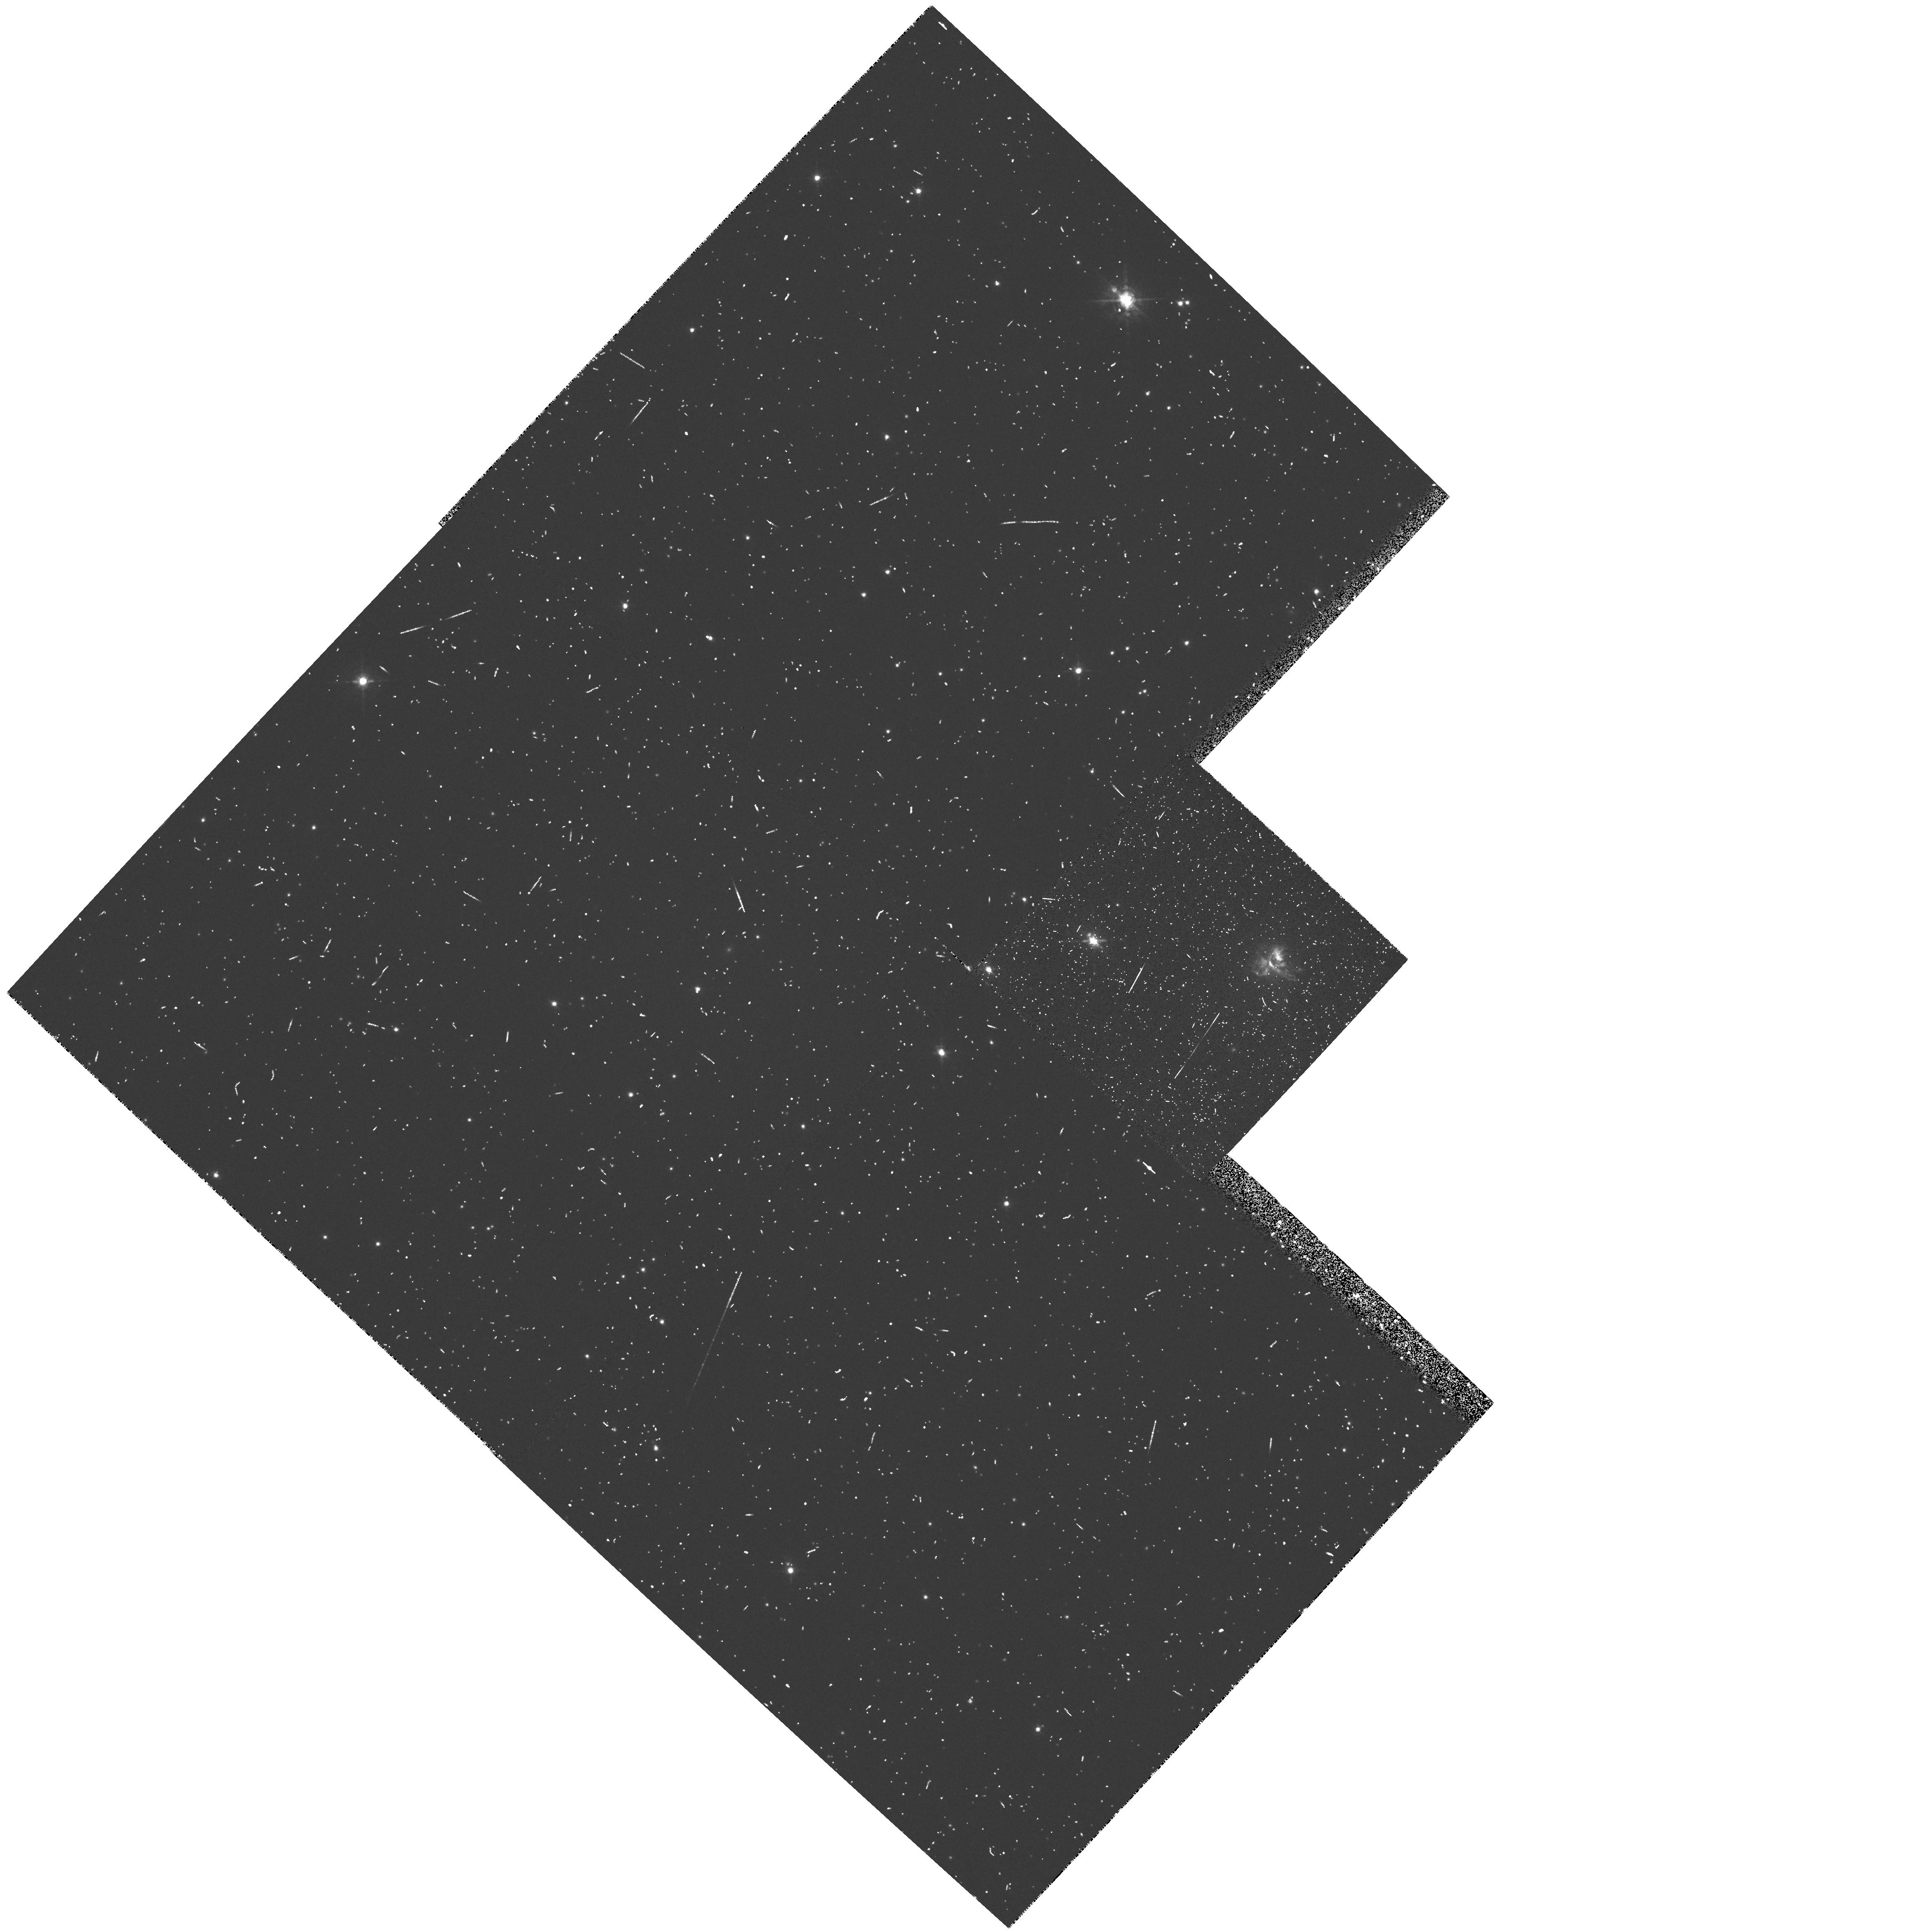
Target: 3C405
Instrument: WFPC2/PC
Filter: FR680N
Exposure: 12 min
Observation ID: u30x010jt

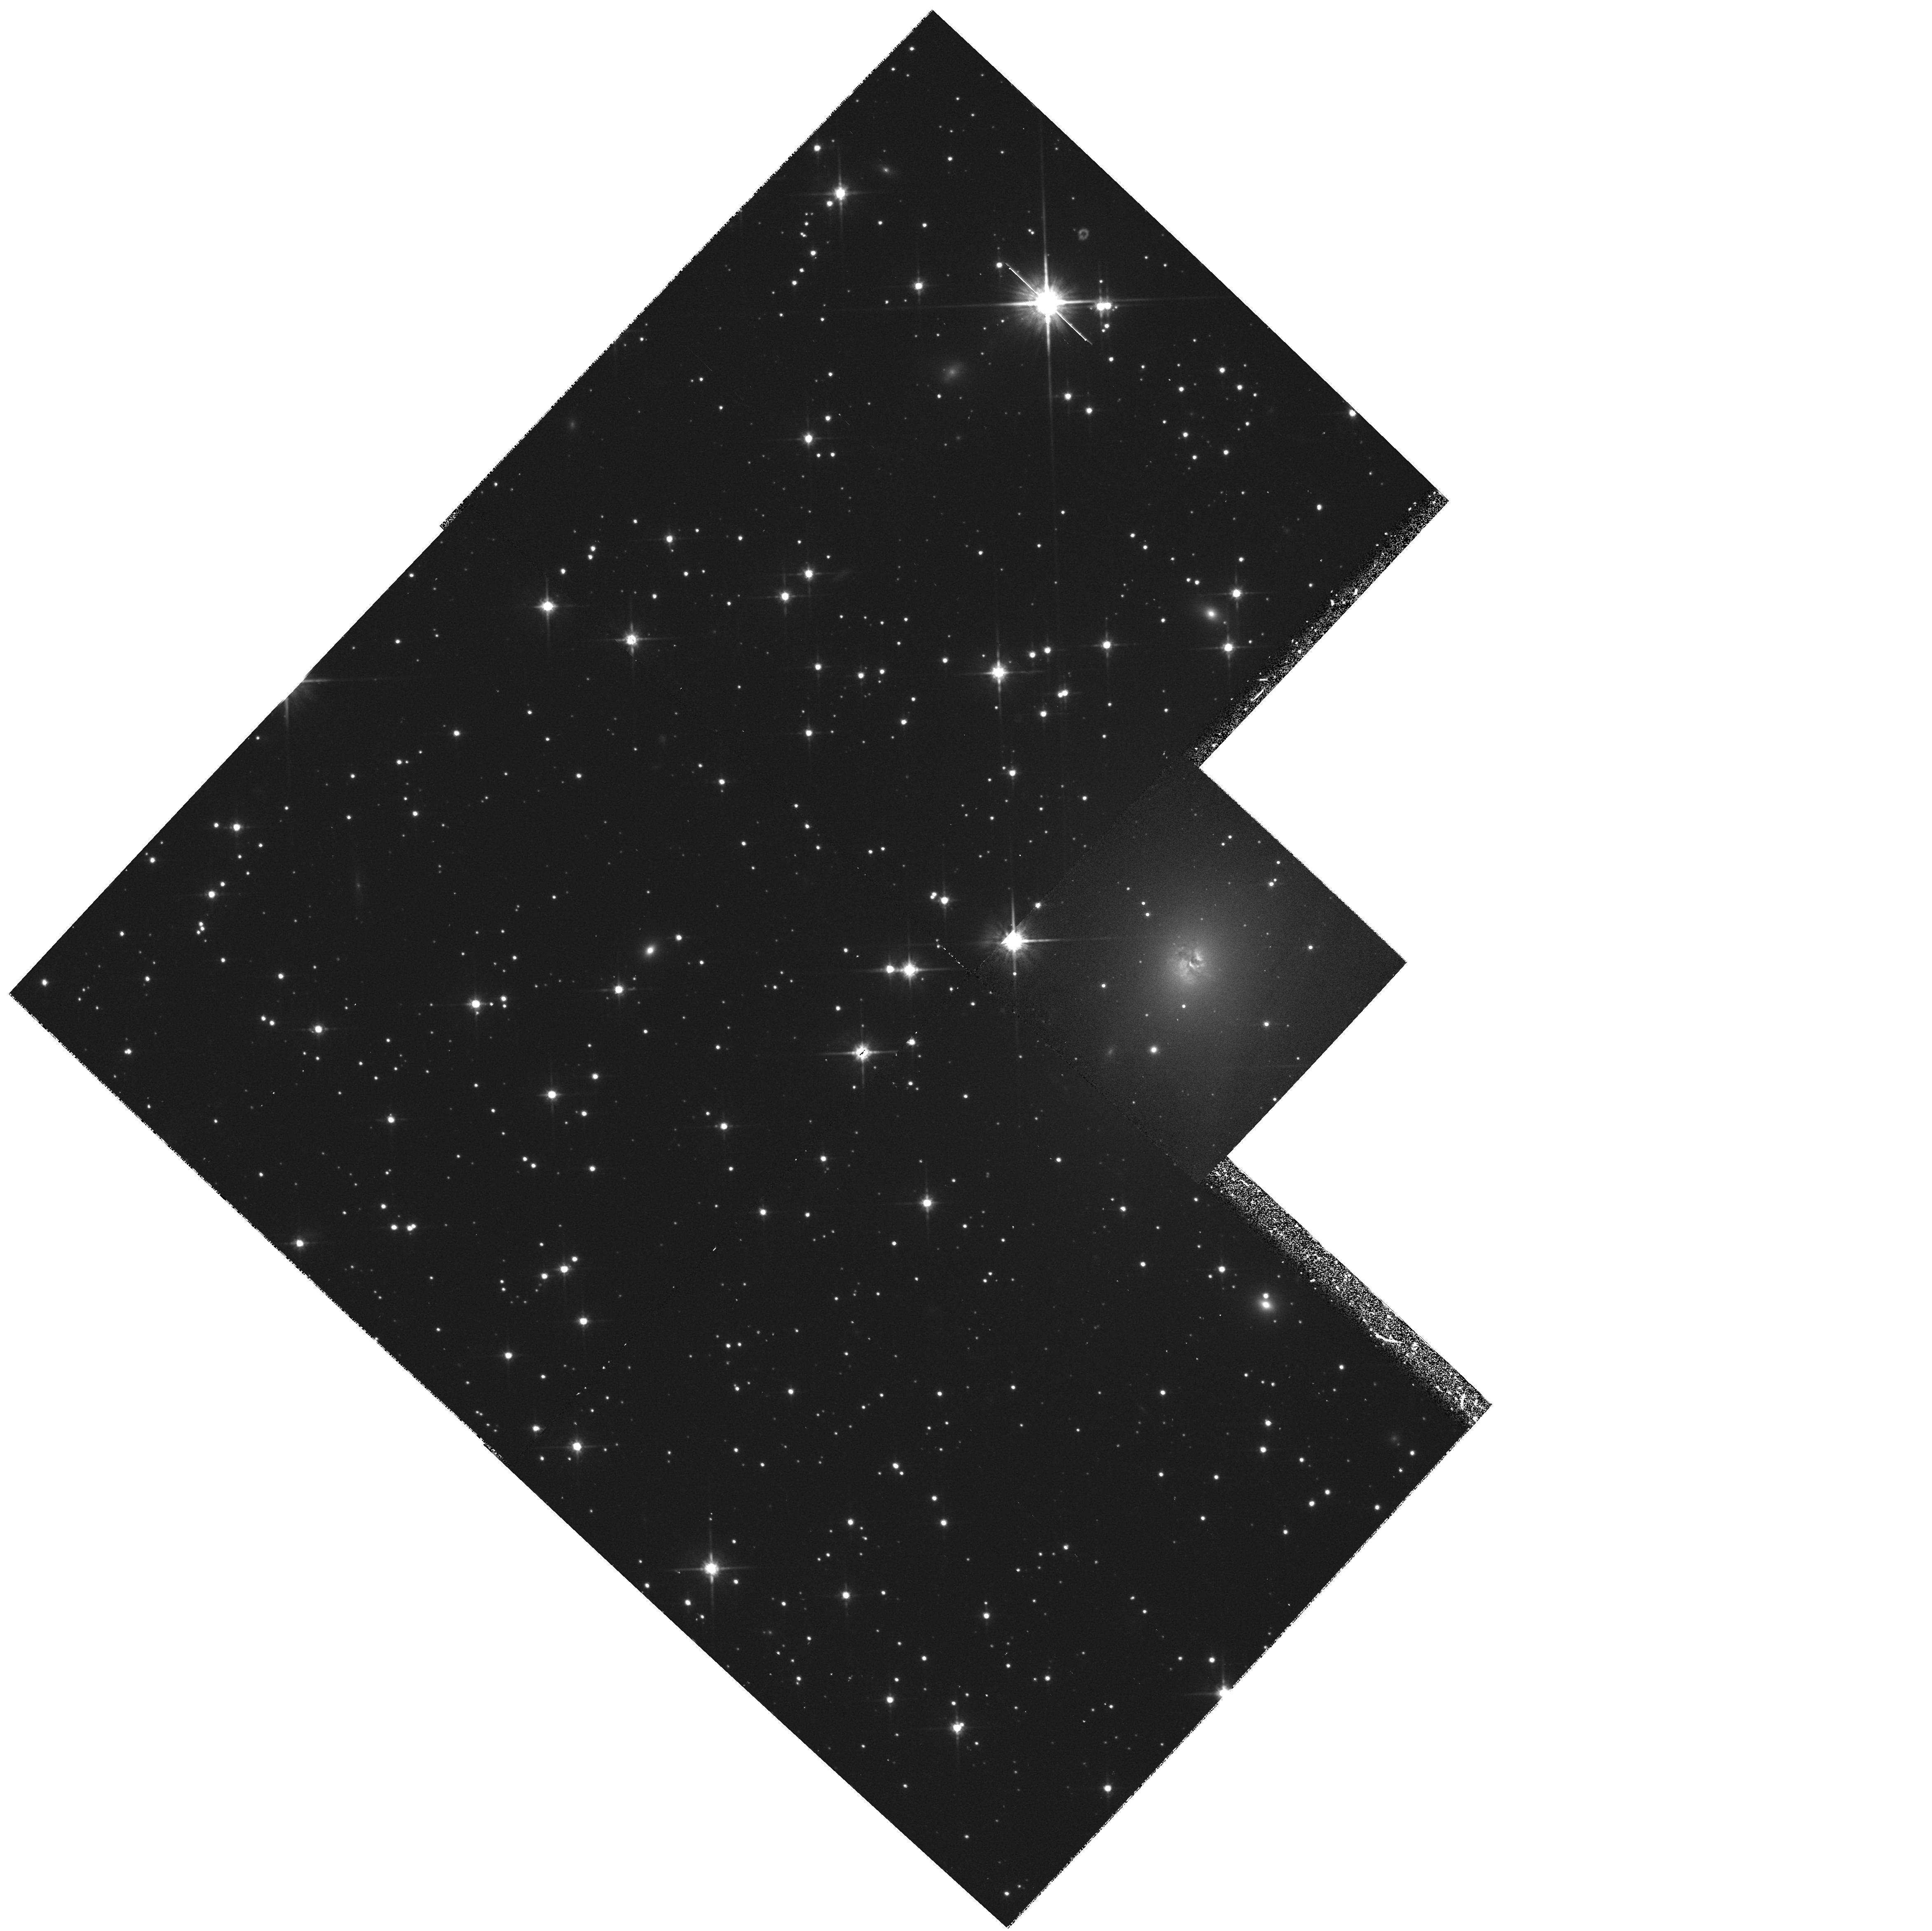
Target: 3C405
Instrument: WFPC2/PC
Filter: F814W
Exposure: 17 min
Observation ID: hst_5909_01_wfpc2_pc_f814w_u30x01

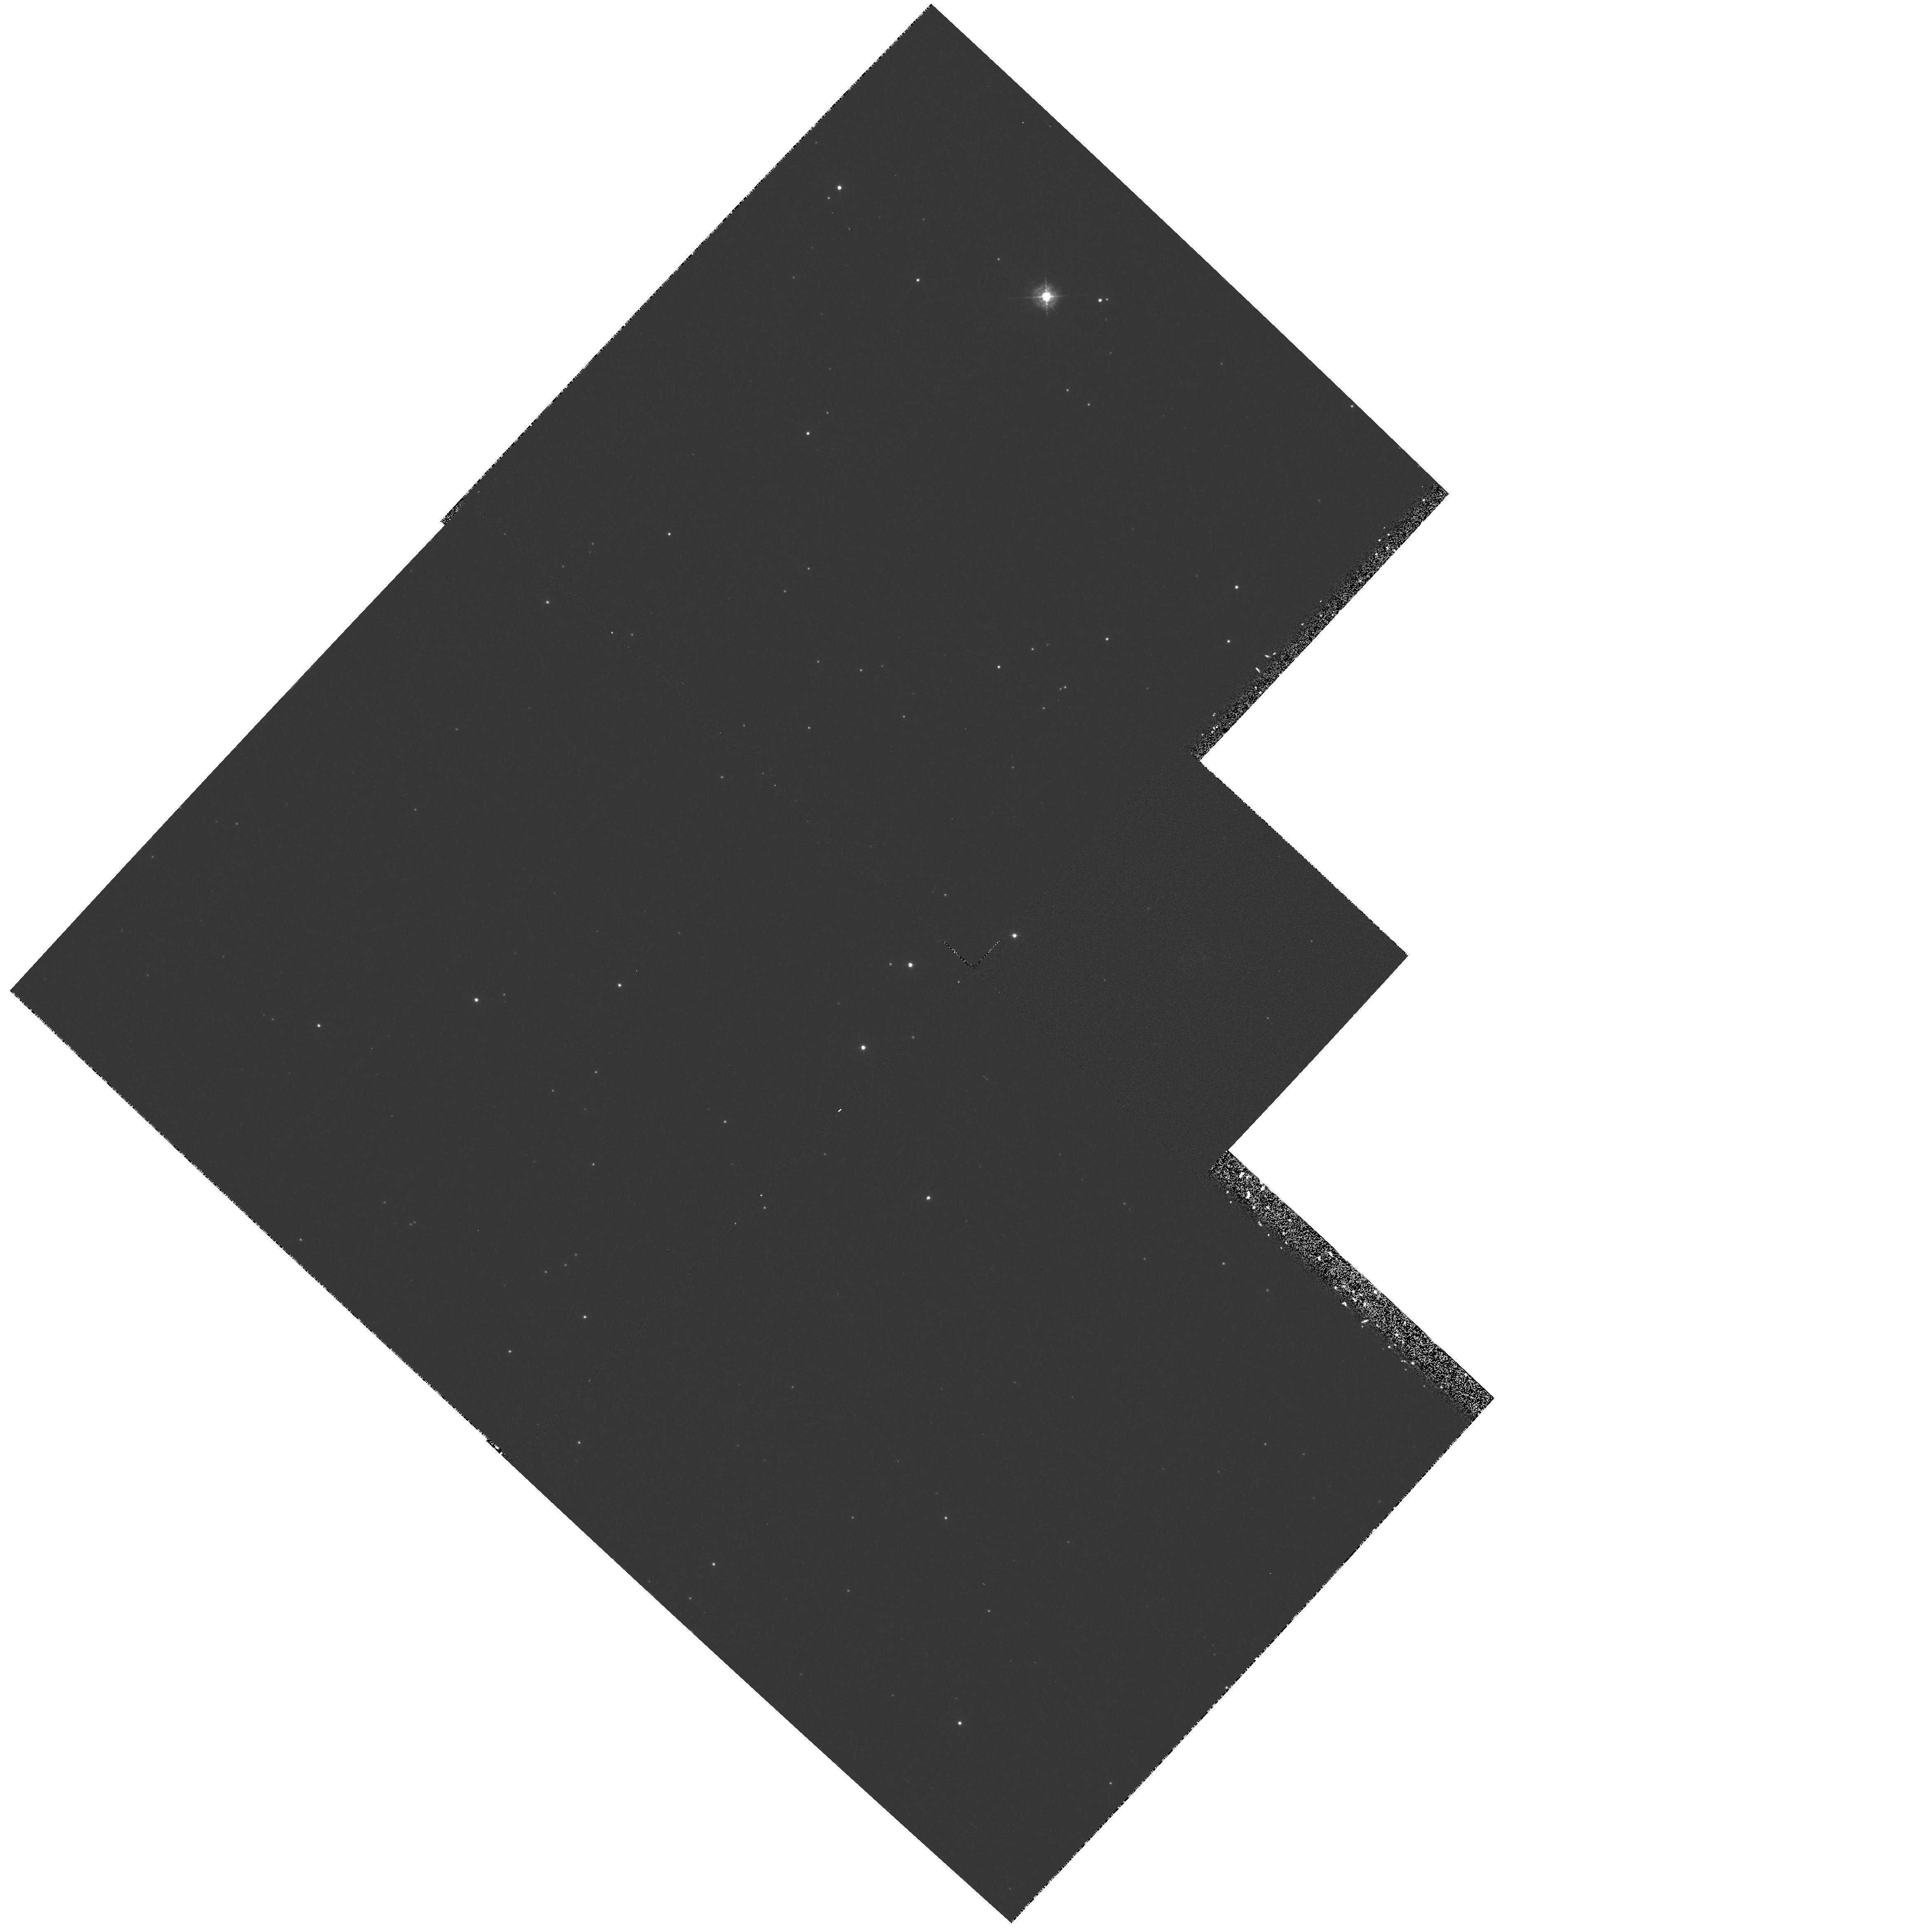
Target: 3C405
Instrument: WFPC2/PC
Filter: F336W
Exposure: 33 min
Observation ID: hst_5909_01_wfpc2_pc_f336w_u30x01

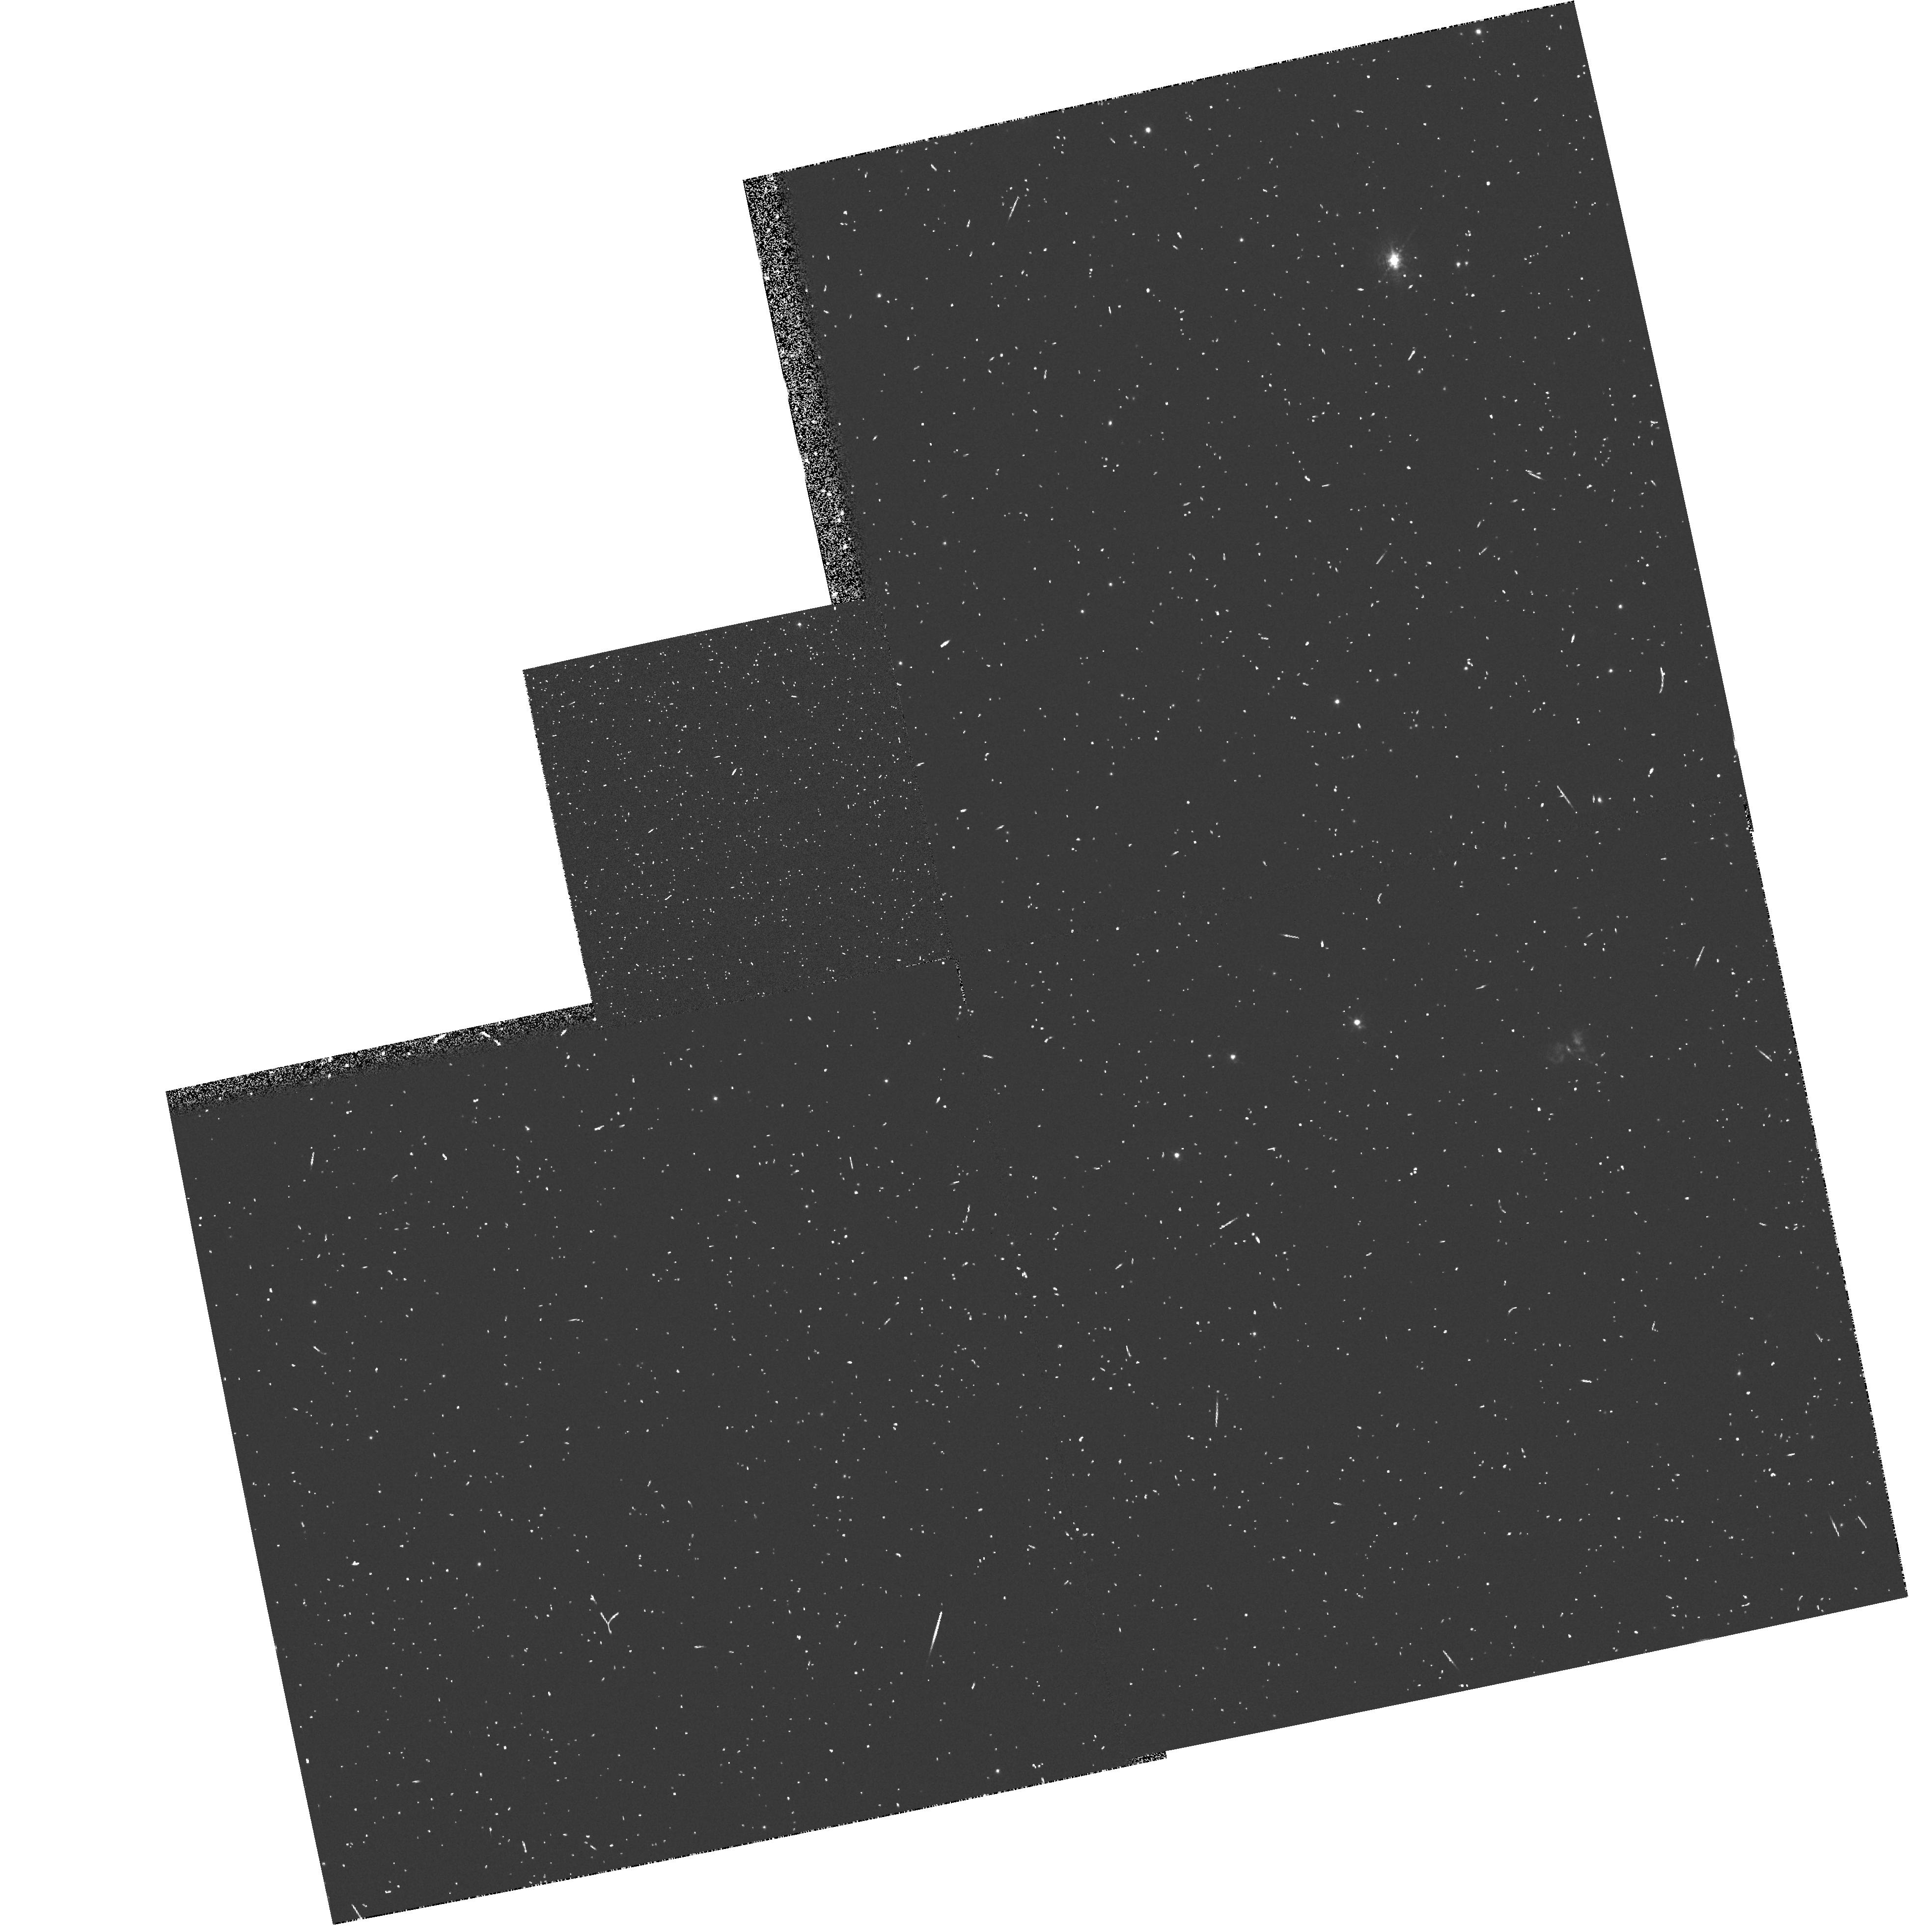
Target: 3C405
Instrument: WFPC2/PC
Filter: FR533N
Exposure: 8 min
Observation ID: u30x0203t

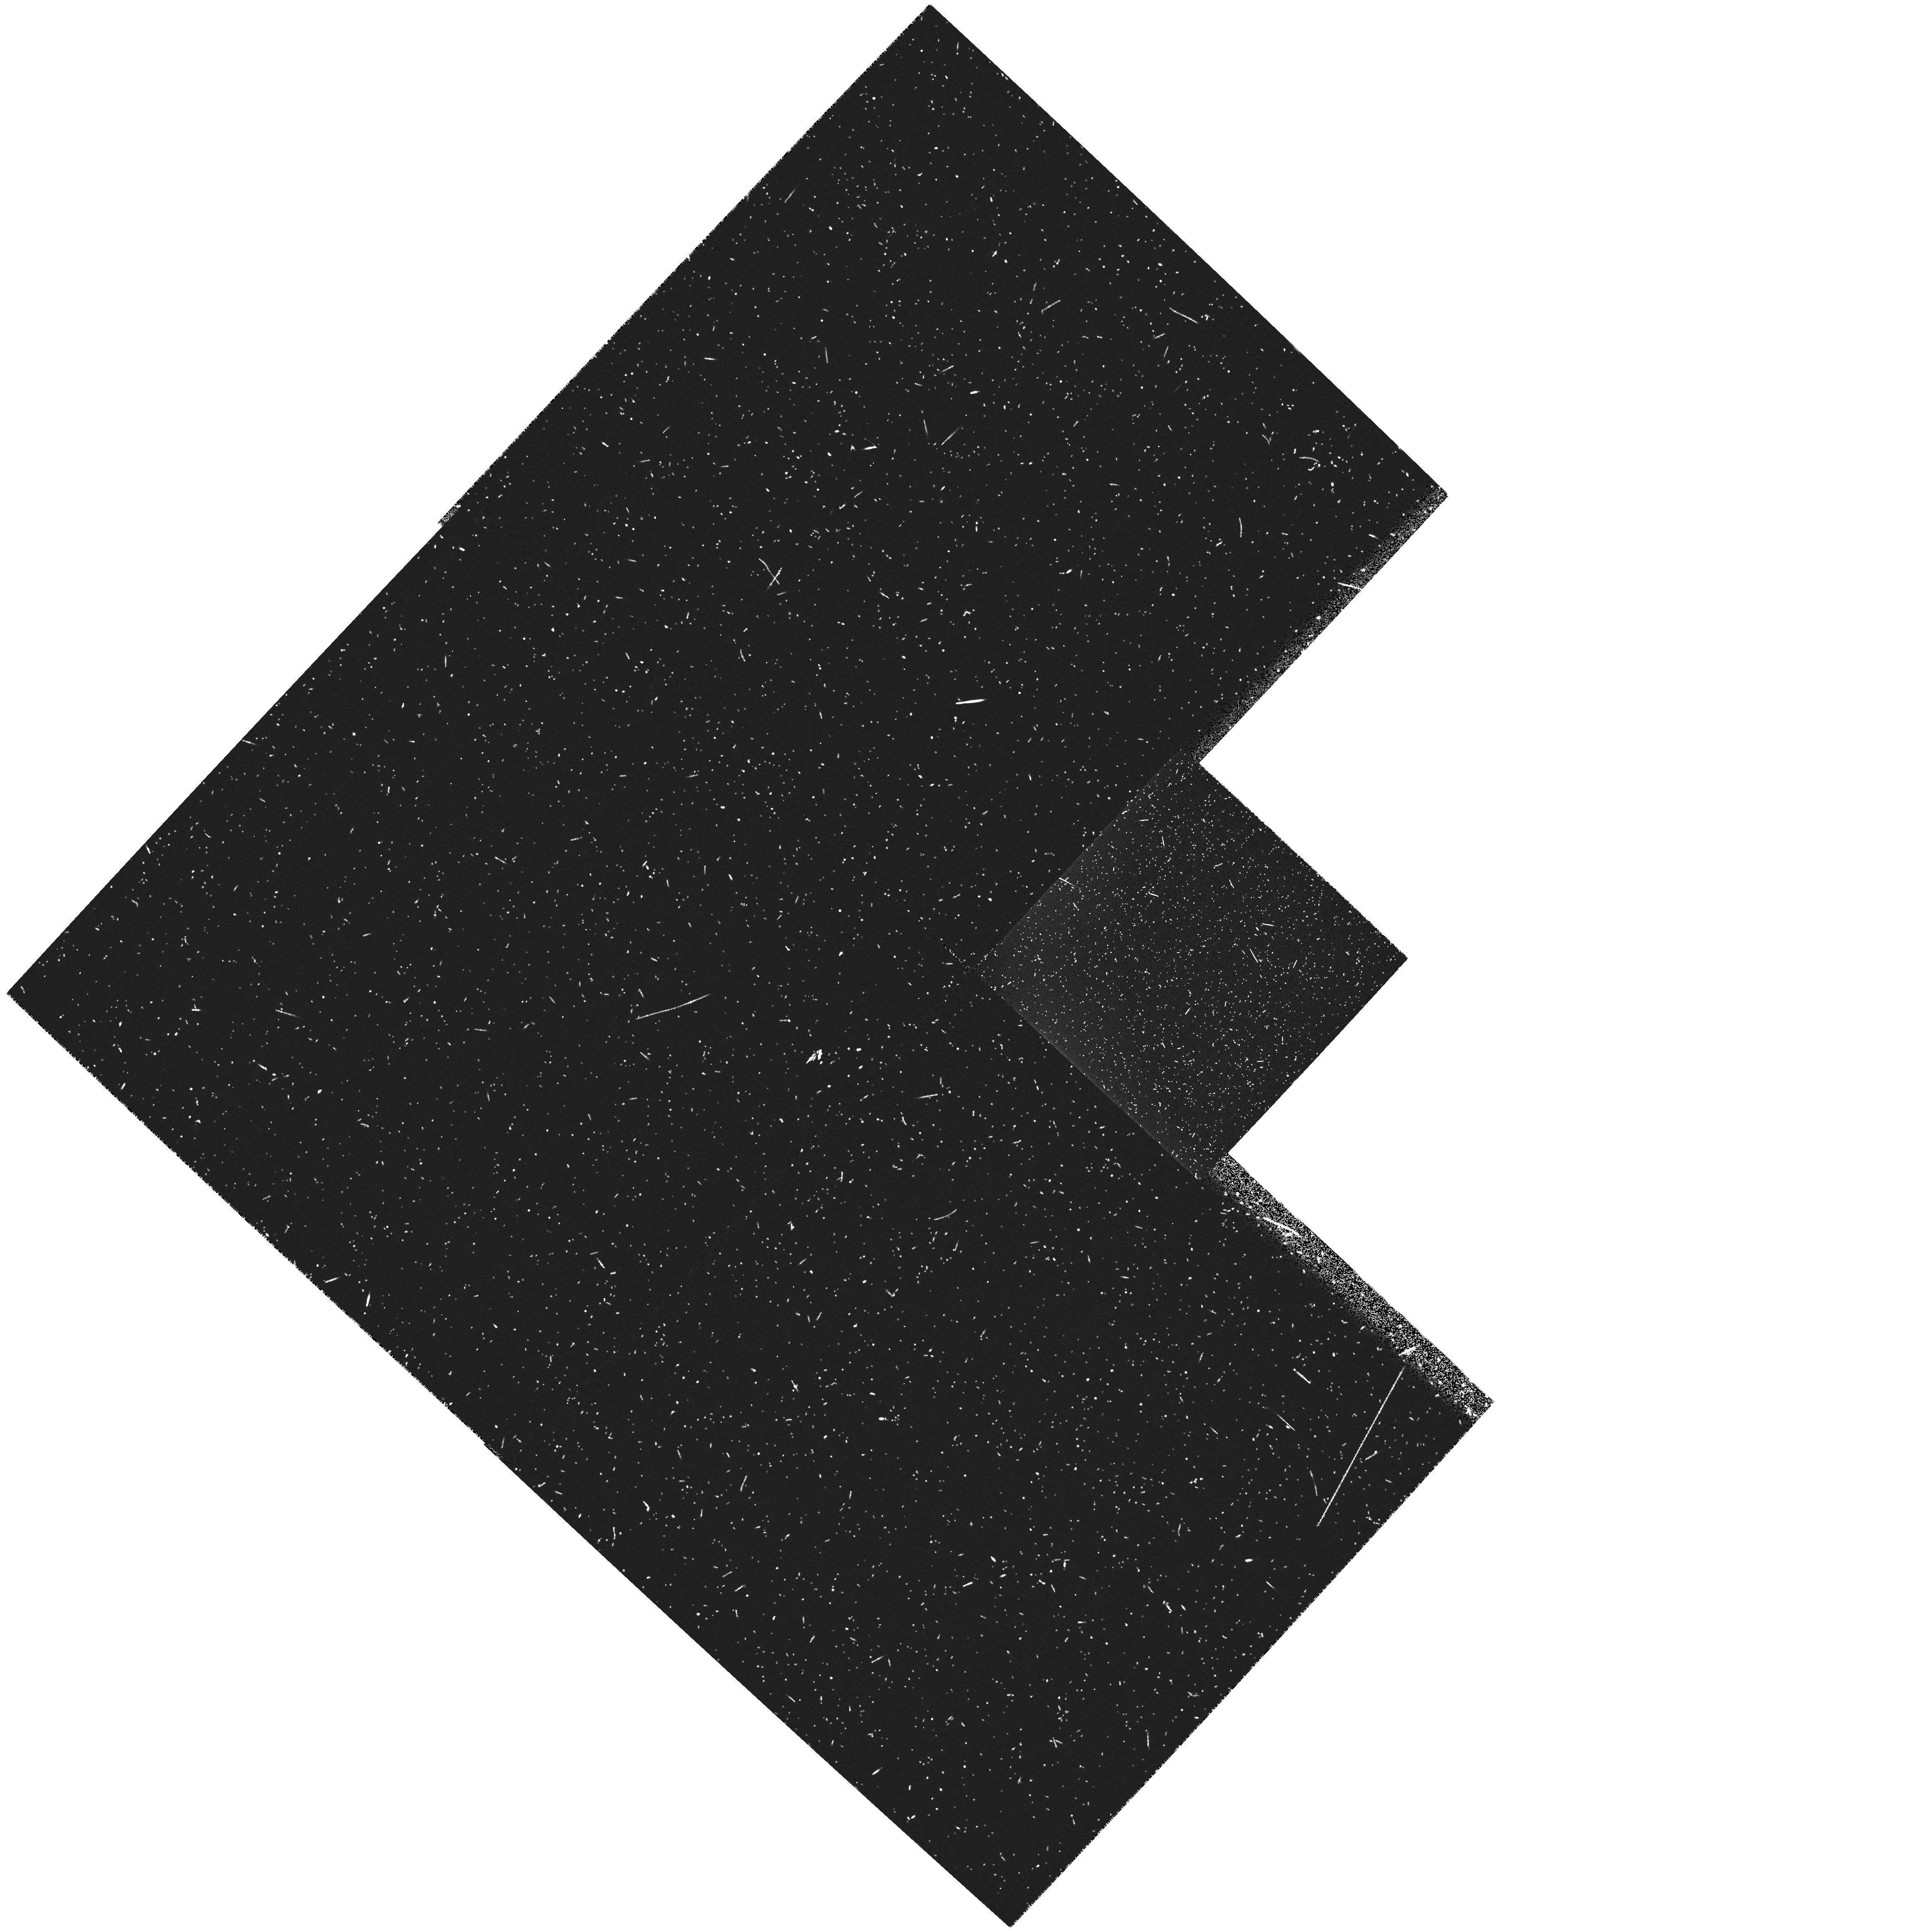
Target: 3C405
Instrument: WFPC2/PC
Filter: FR418N18
Exposure: 8 min
Observation ID: u30x0106t

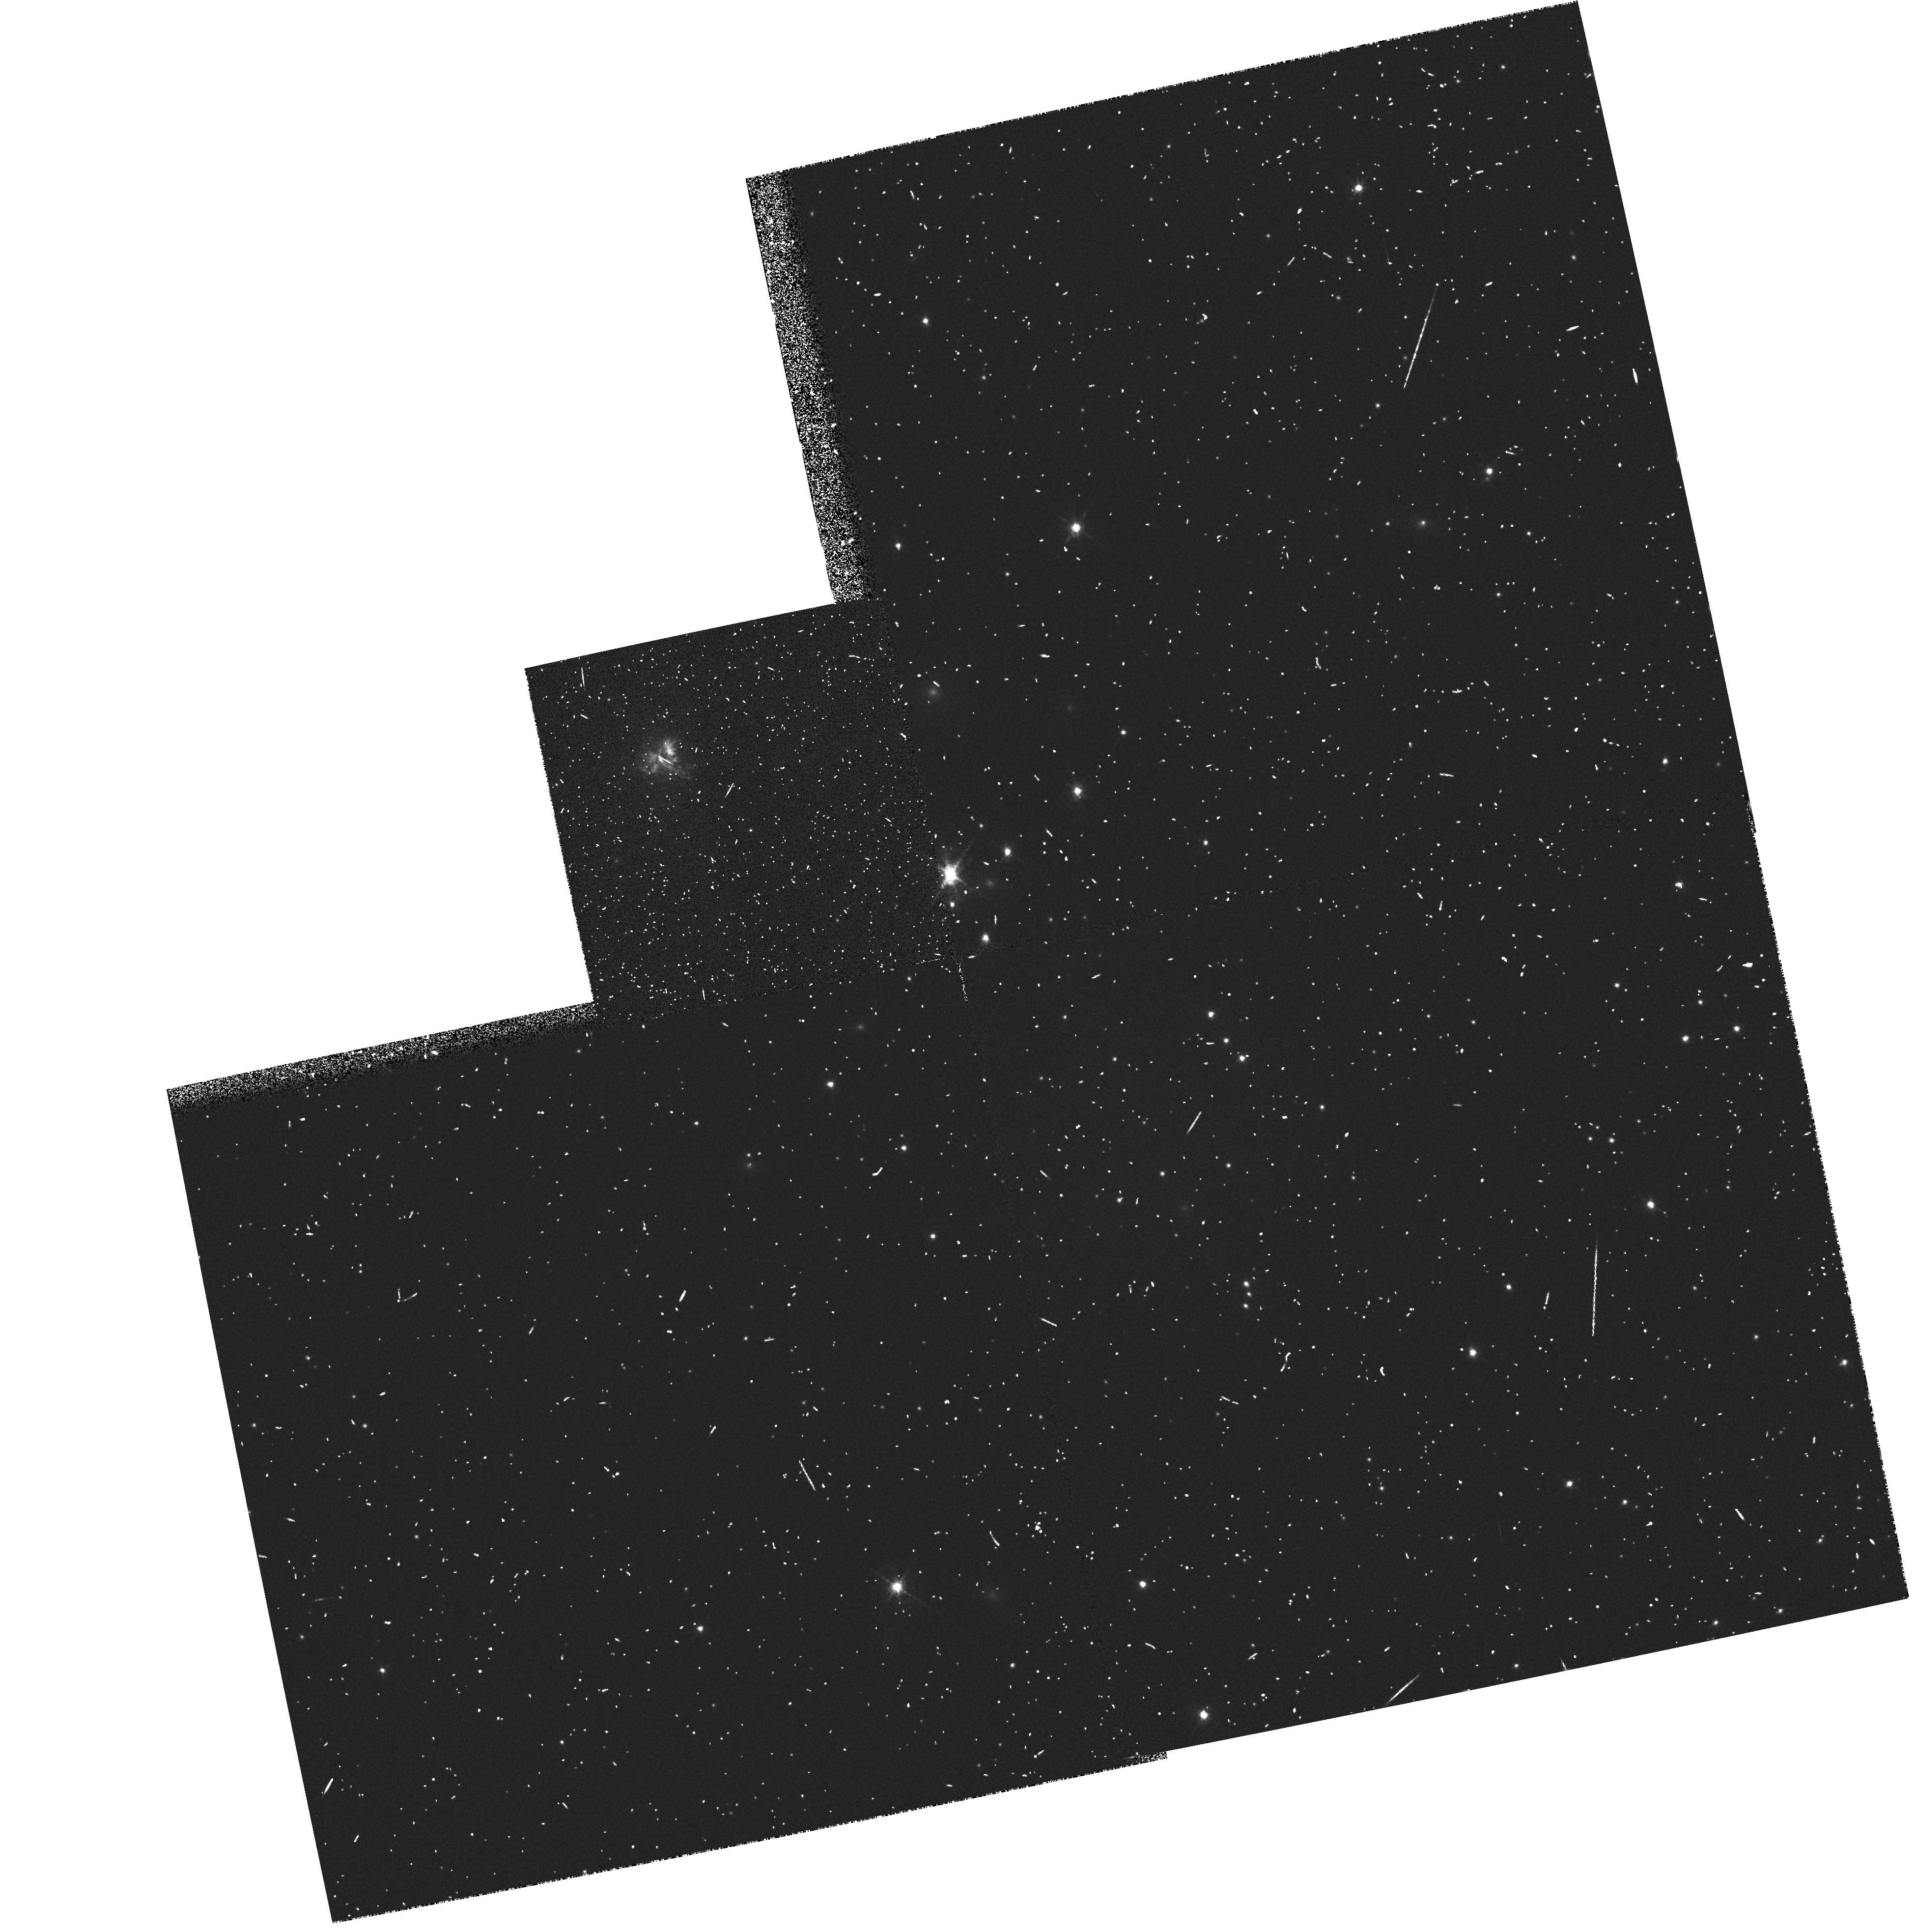
Target: 3C405
Instrument: WFPC2/PC
Filter: FR680N
Exposure: 7 min
Observation ID: u30x0204t

COMPLETE IONIZATION MAPPING OF CYGNUS A (PI: Jackson, Neal J.)

We propose the most detailed imaging study yet undertaken of a wide range of lines in the prototypical radio galaxy Cygnus A. Lines of ionization states from OI to OIII will be investigated and correlated in detail with each other and with the radio structure. The data will allow us to investigate the physical mechanisms operating in each separate part of the source and hence to disentangle the influences of nuclear photoionization and shocks induced by the passage of the radio jet. The data will also allow us to clarify the current confusion regarding the possible nitrogen overabundance. Since all the phenomena occur within a radius of 0.5" this is not possible from the ground: we know from previous investigations that clumping takes place on scales (0.1--0.2 arcsecond) that are only accessible to the HST. Our ultimate goal will be to determine what parts of the extended line and continuum emission have their origins in photoionization by a hidden nucleus (quantifying the degree of anisotropy with which this nucleus emits) and what parts are shock excited (determining with unprecedented clarity the physical conditions in the shocks).